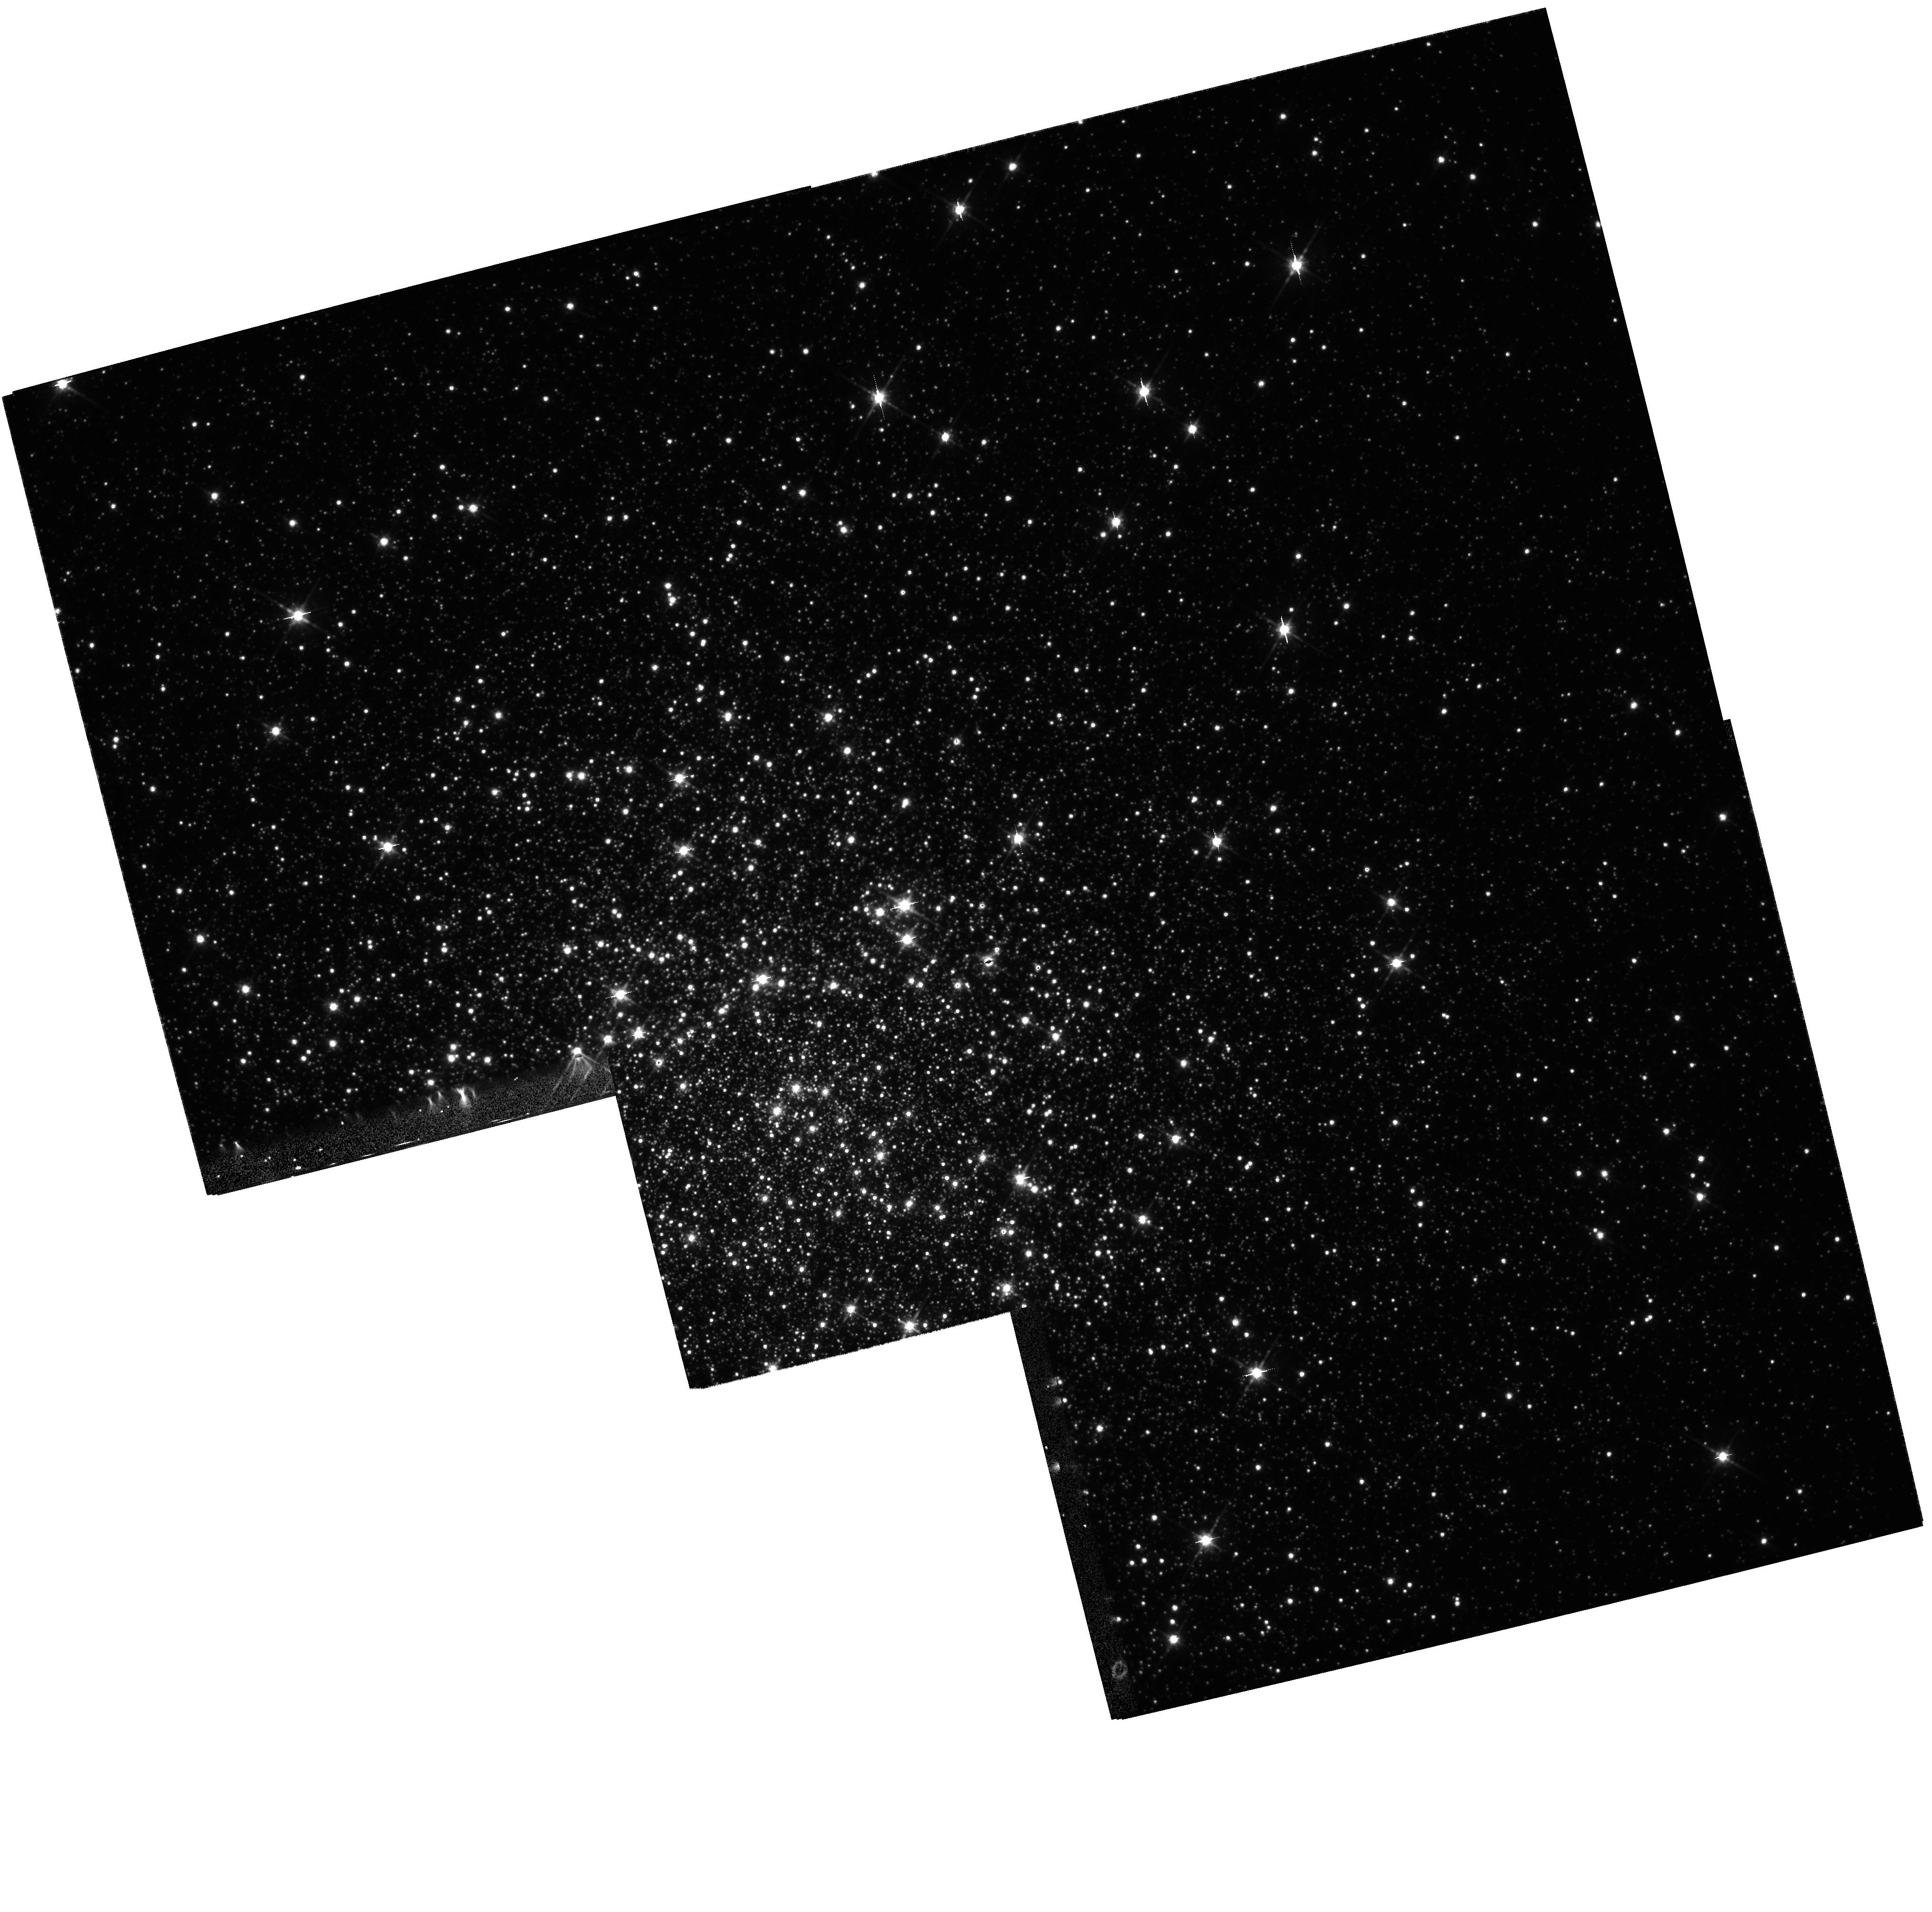
Target: MULTIPLE
Instrument: WFPC2/PC
Filter: F814W
Exposure: 13 min
Observation ID: hst_6805_01_wfpc2_pc_f814w_u4r001

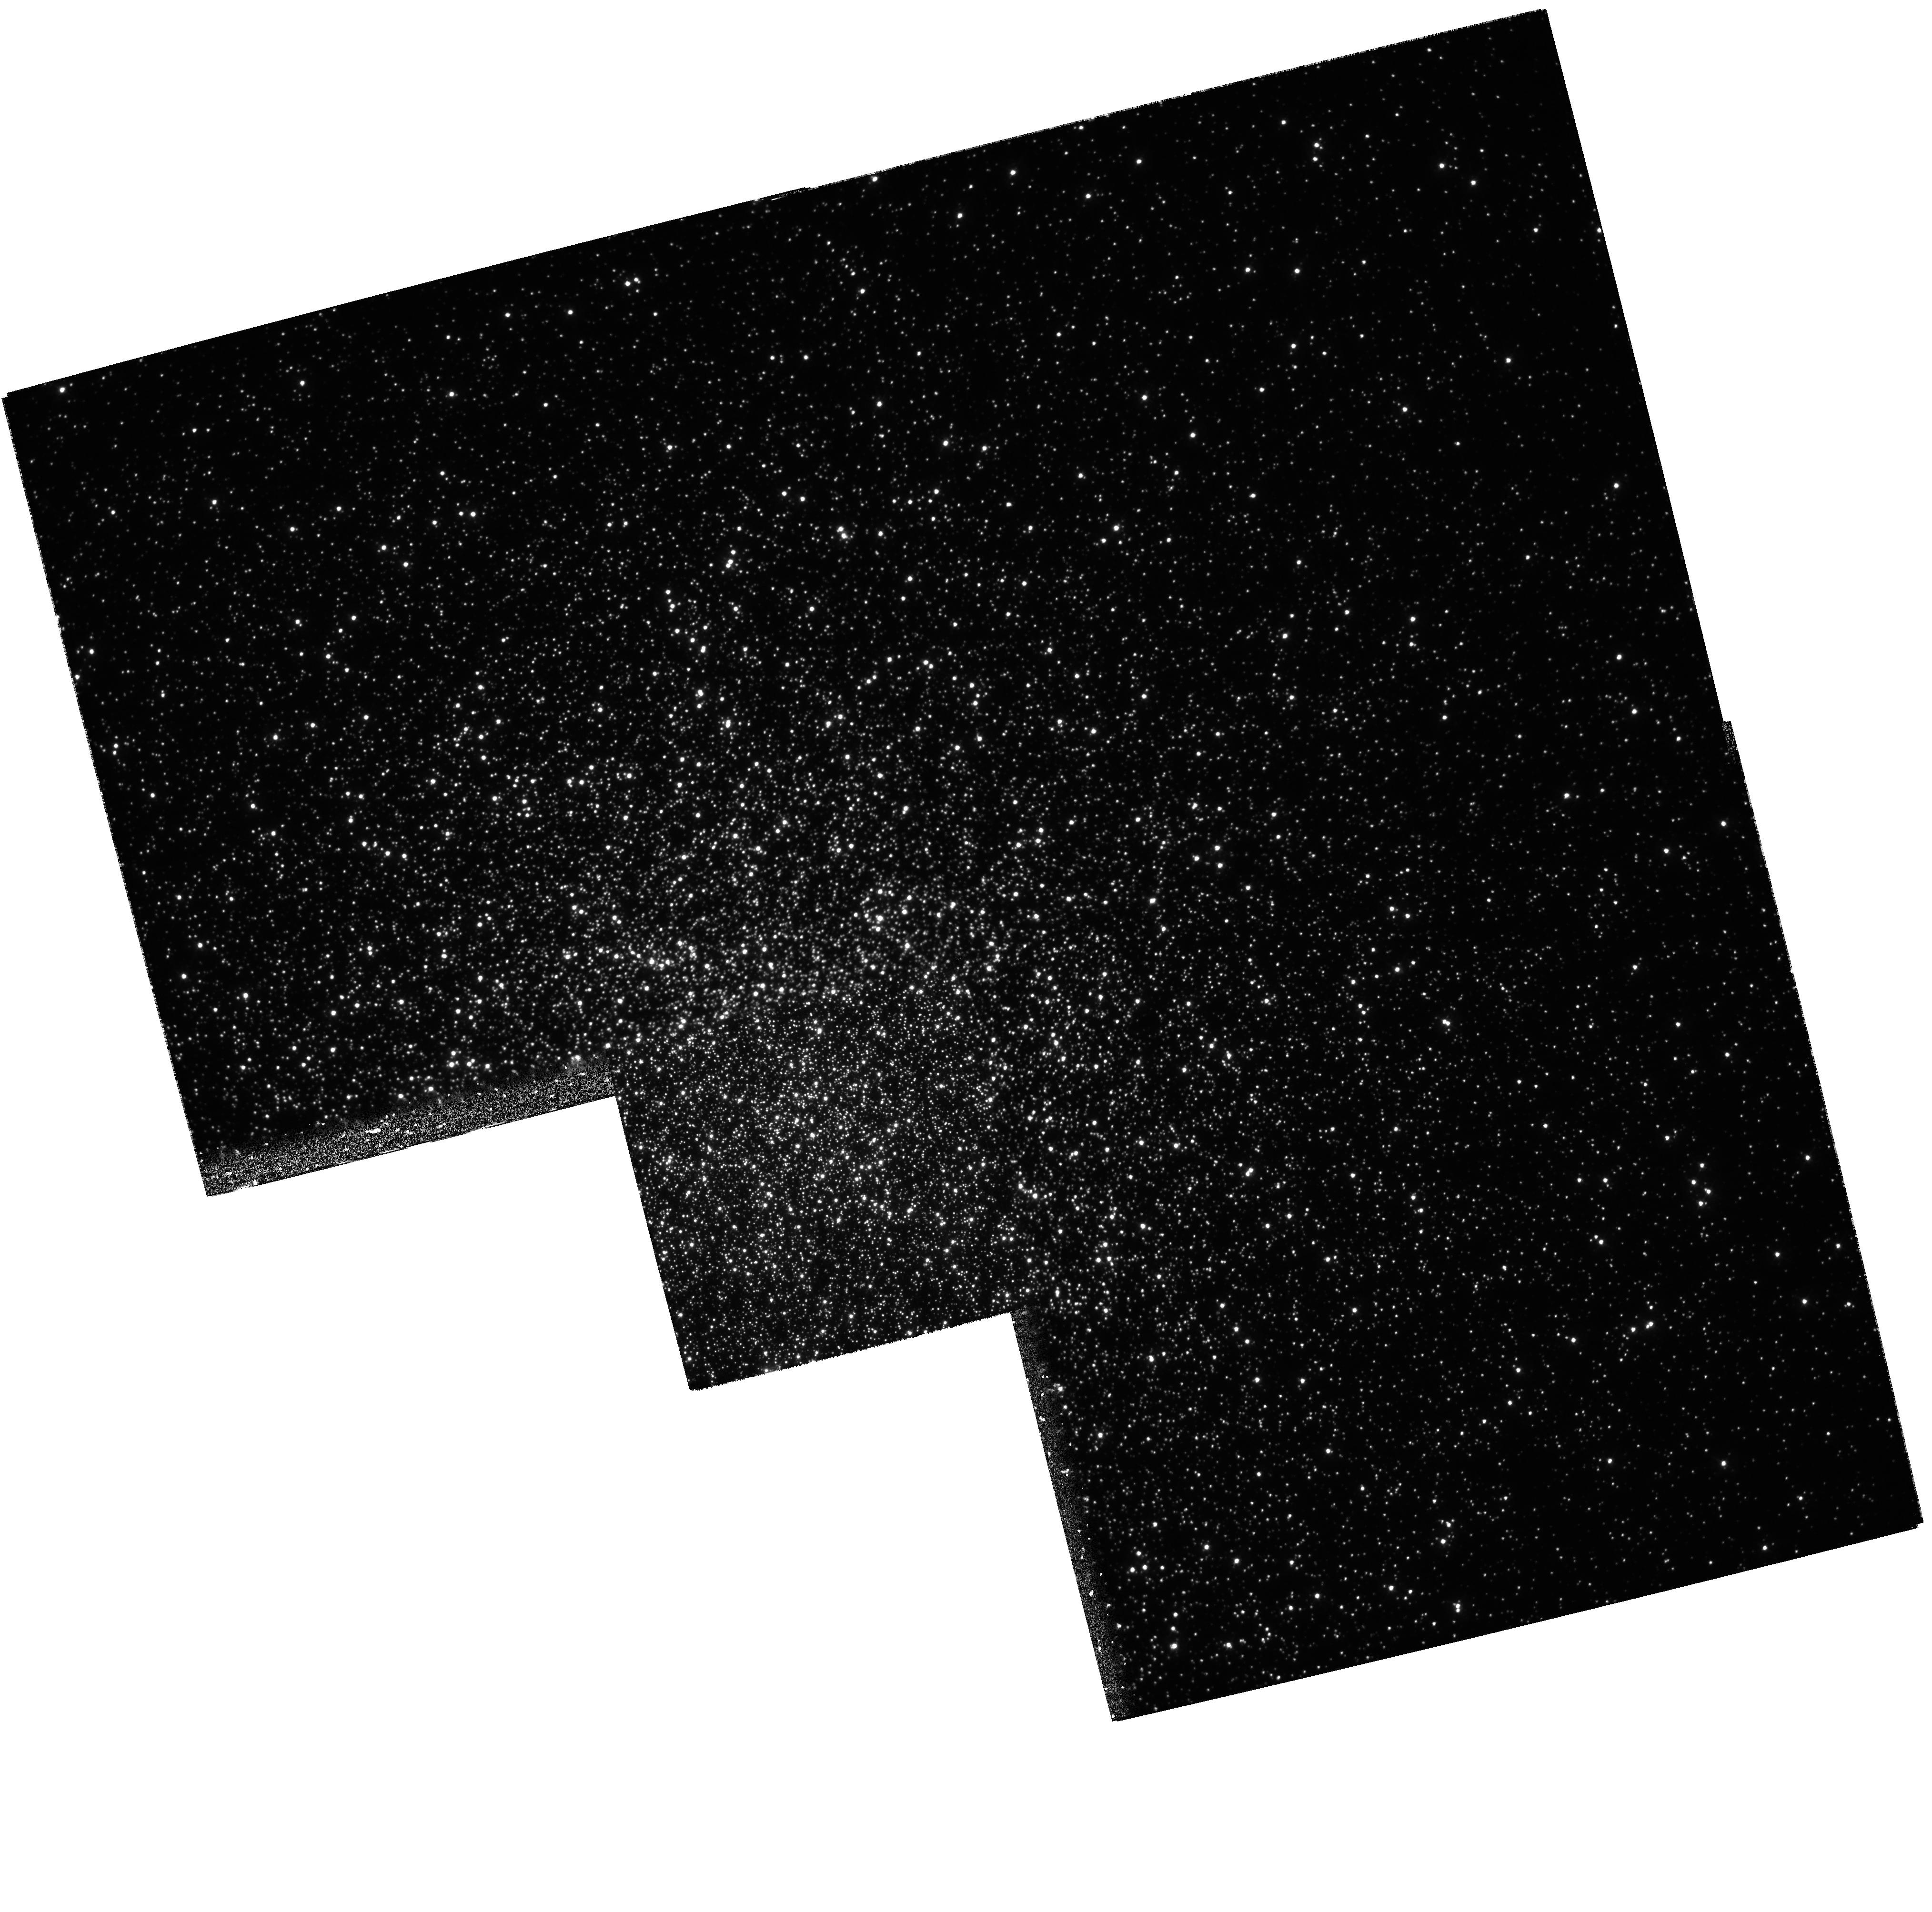
Target: MULTIPLE
Instrument: WFPC2/PC
Filter: F336W
Exposure: 1.3 h
Observation ID: hst_6805_03_wfpc2_pc_f336w_u4r003

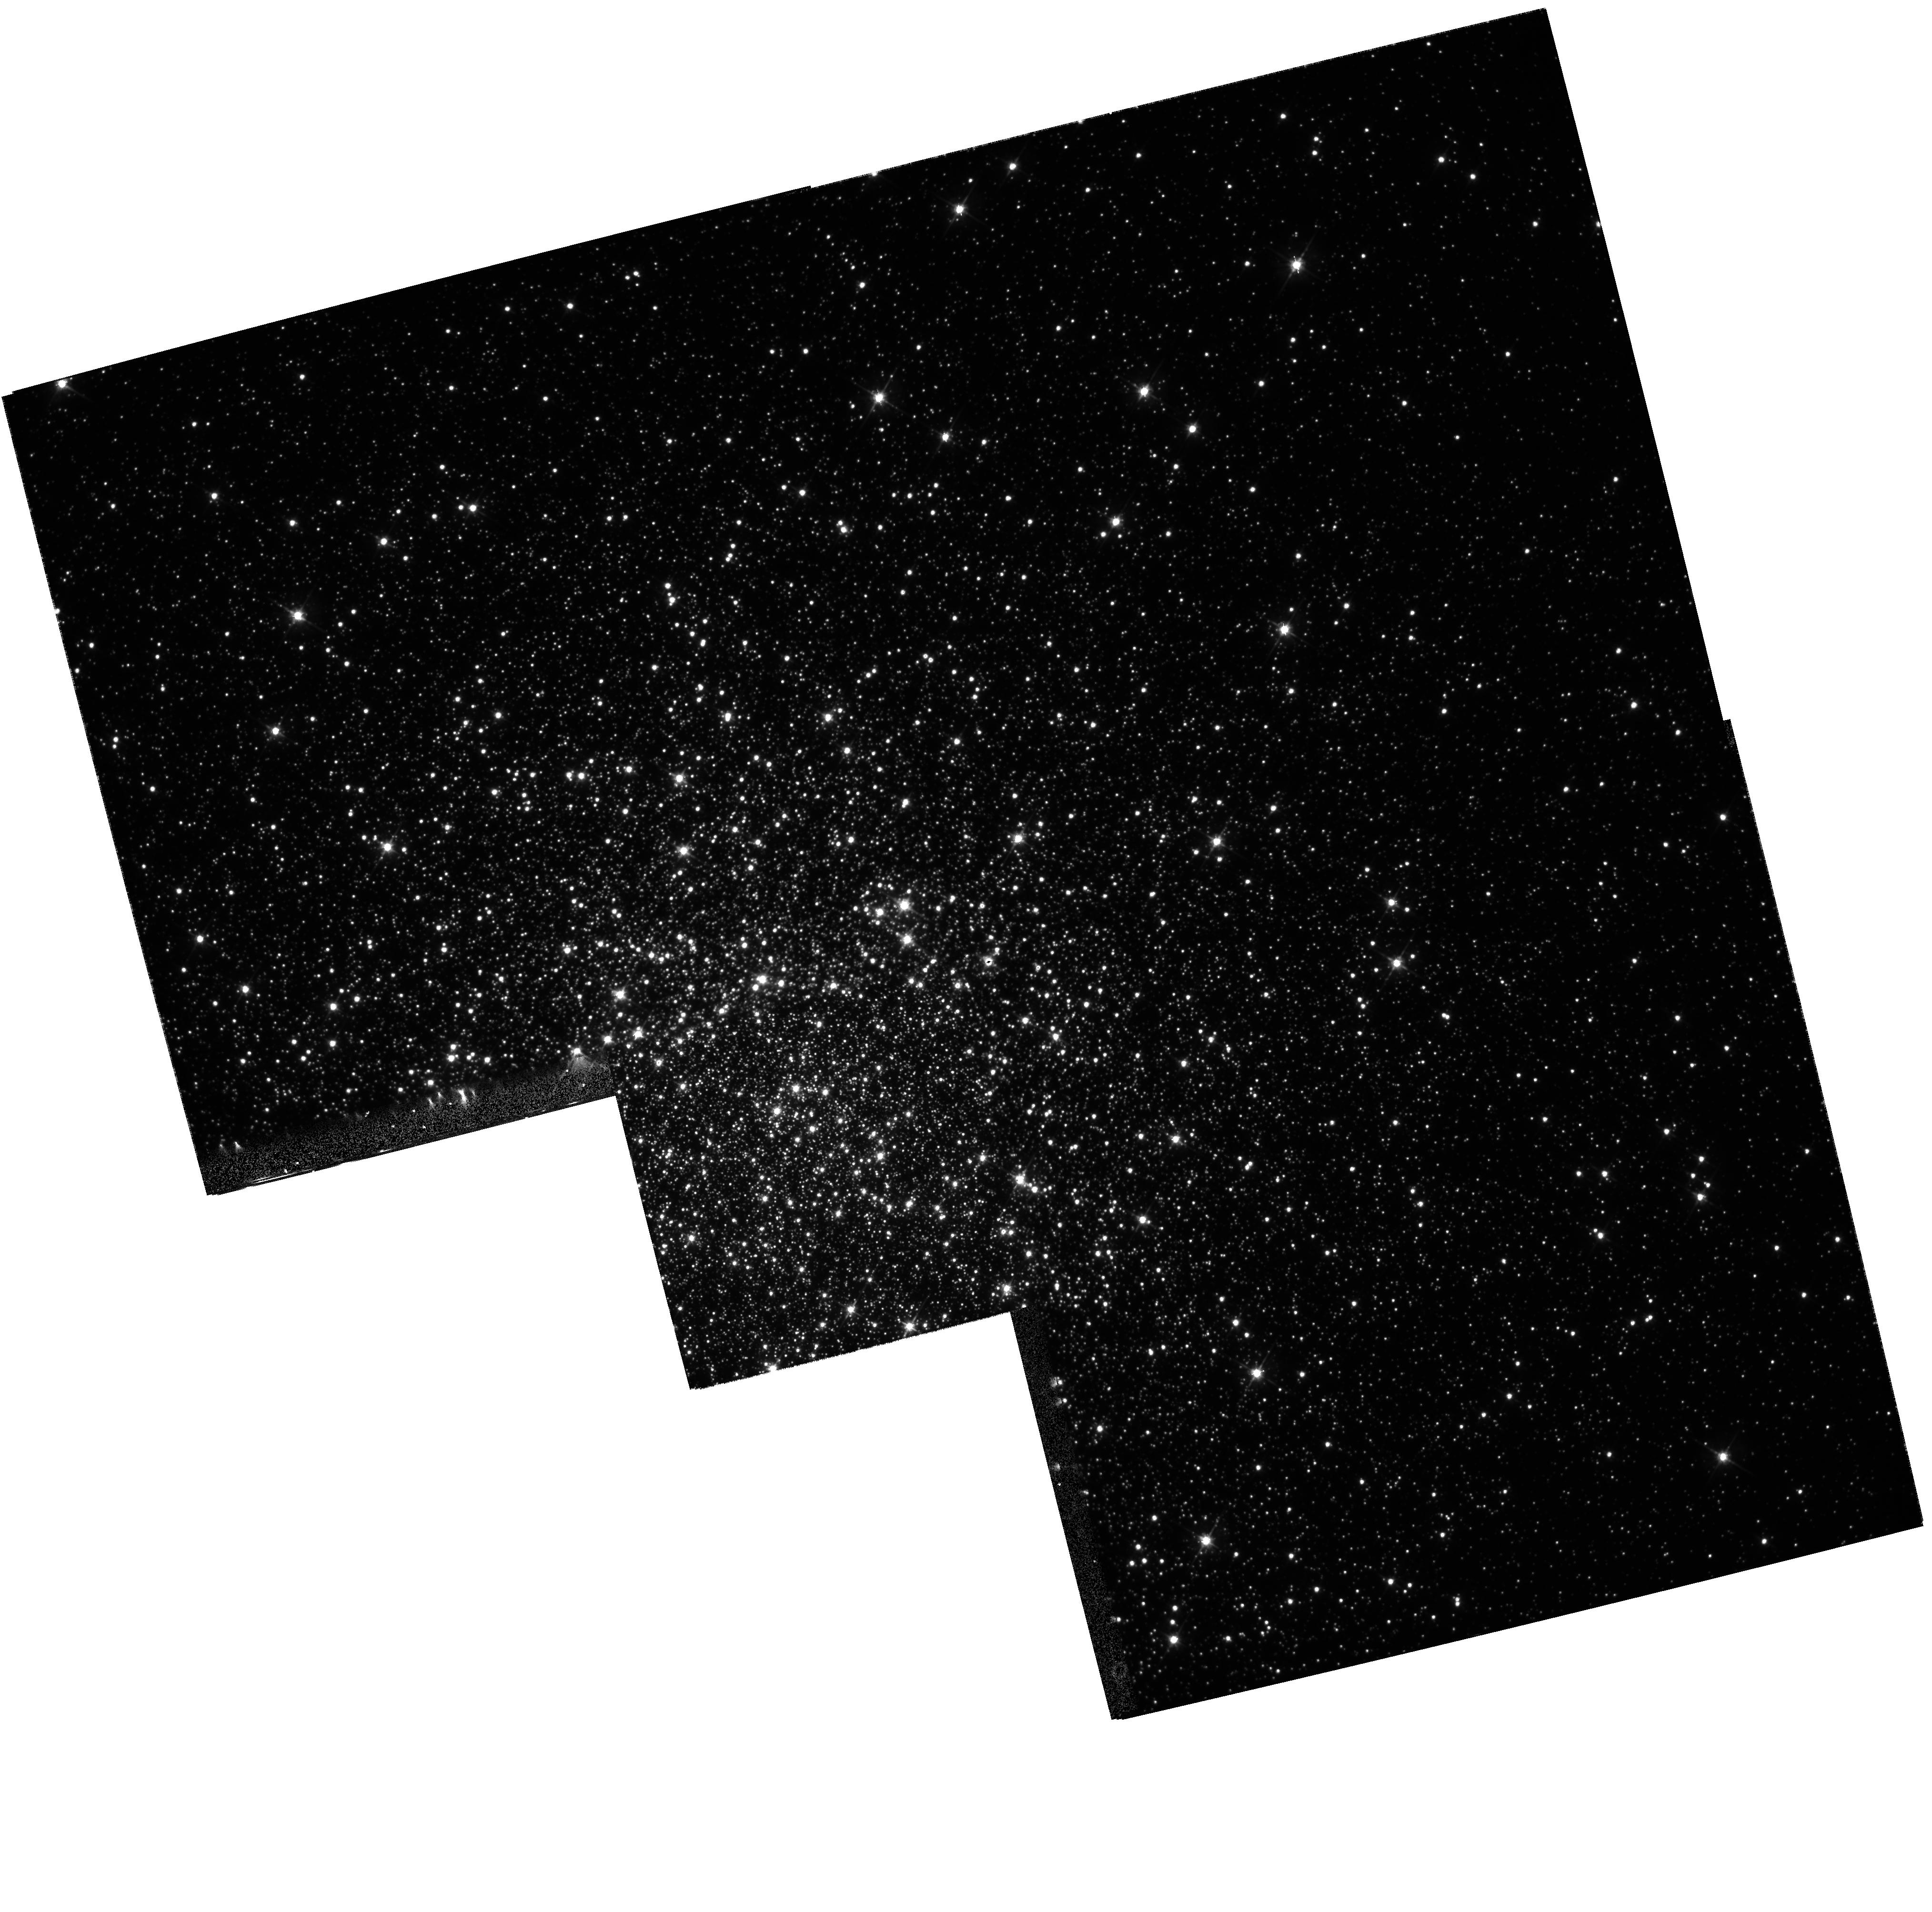
Target: MULTIPLE
Instrument: WFPC2/PC
Filter: F555W
Exposure: 10 min
Observation ID: hst_6805_01_wfpc2_pc_f555w_u4r001

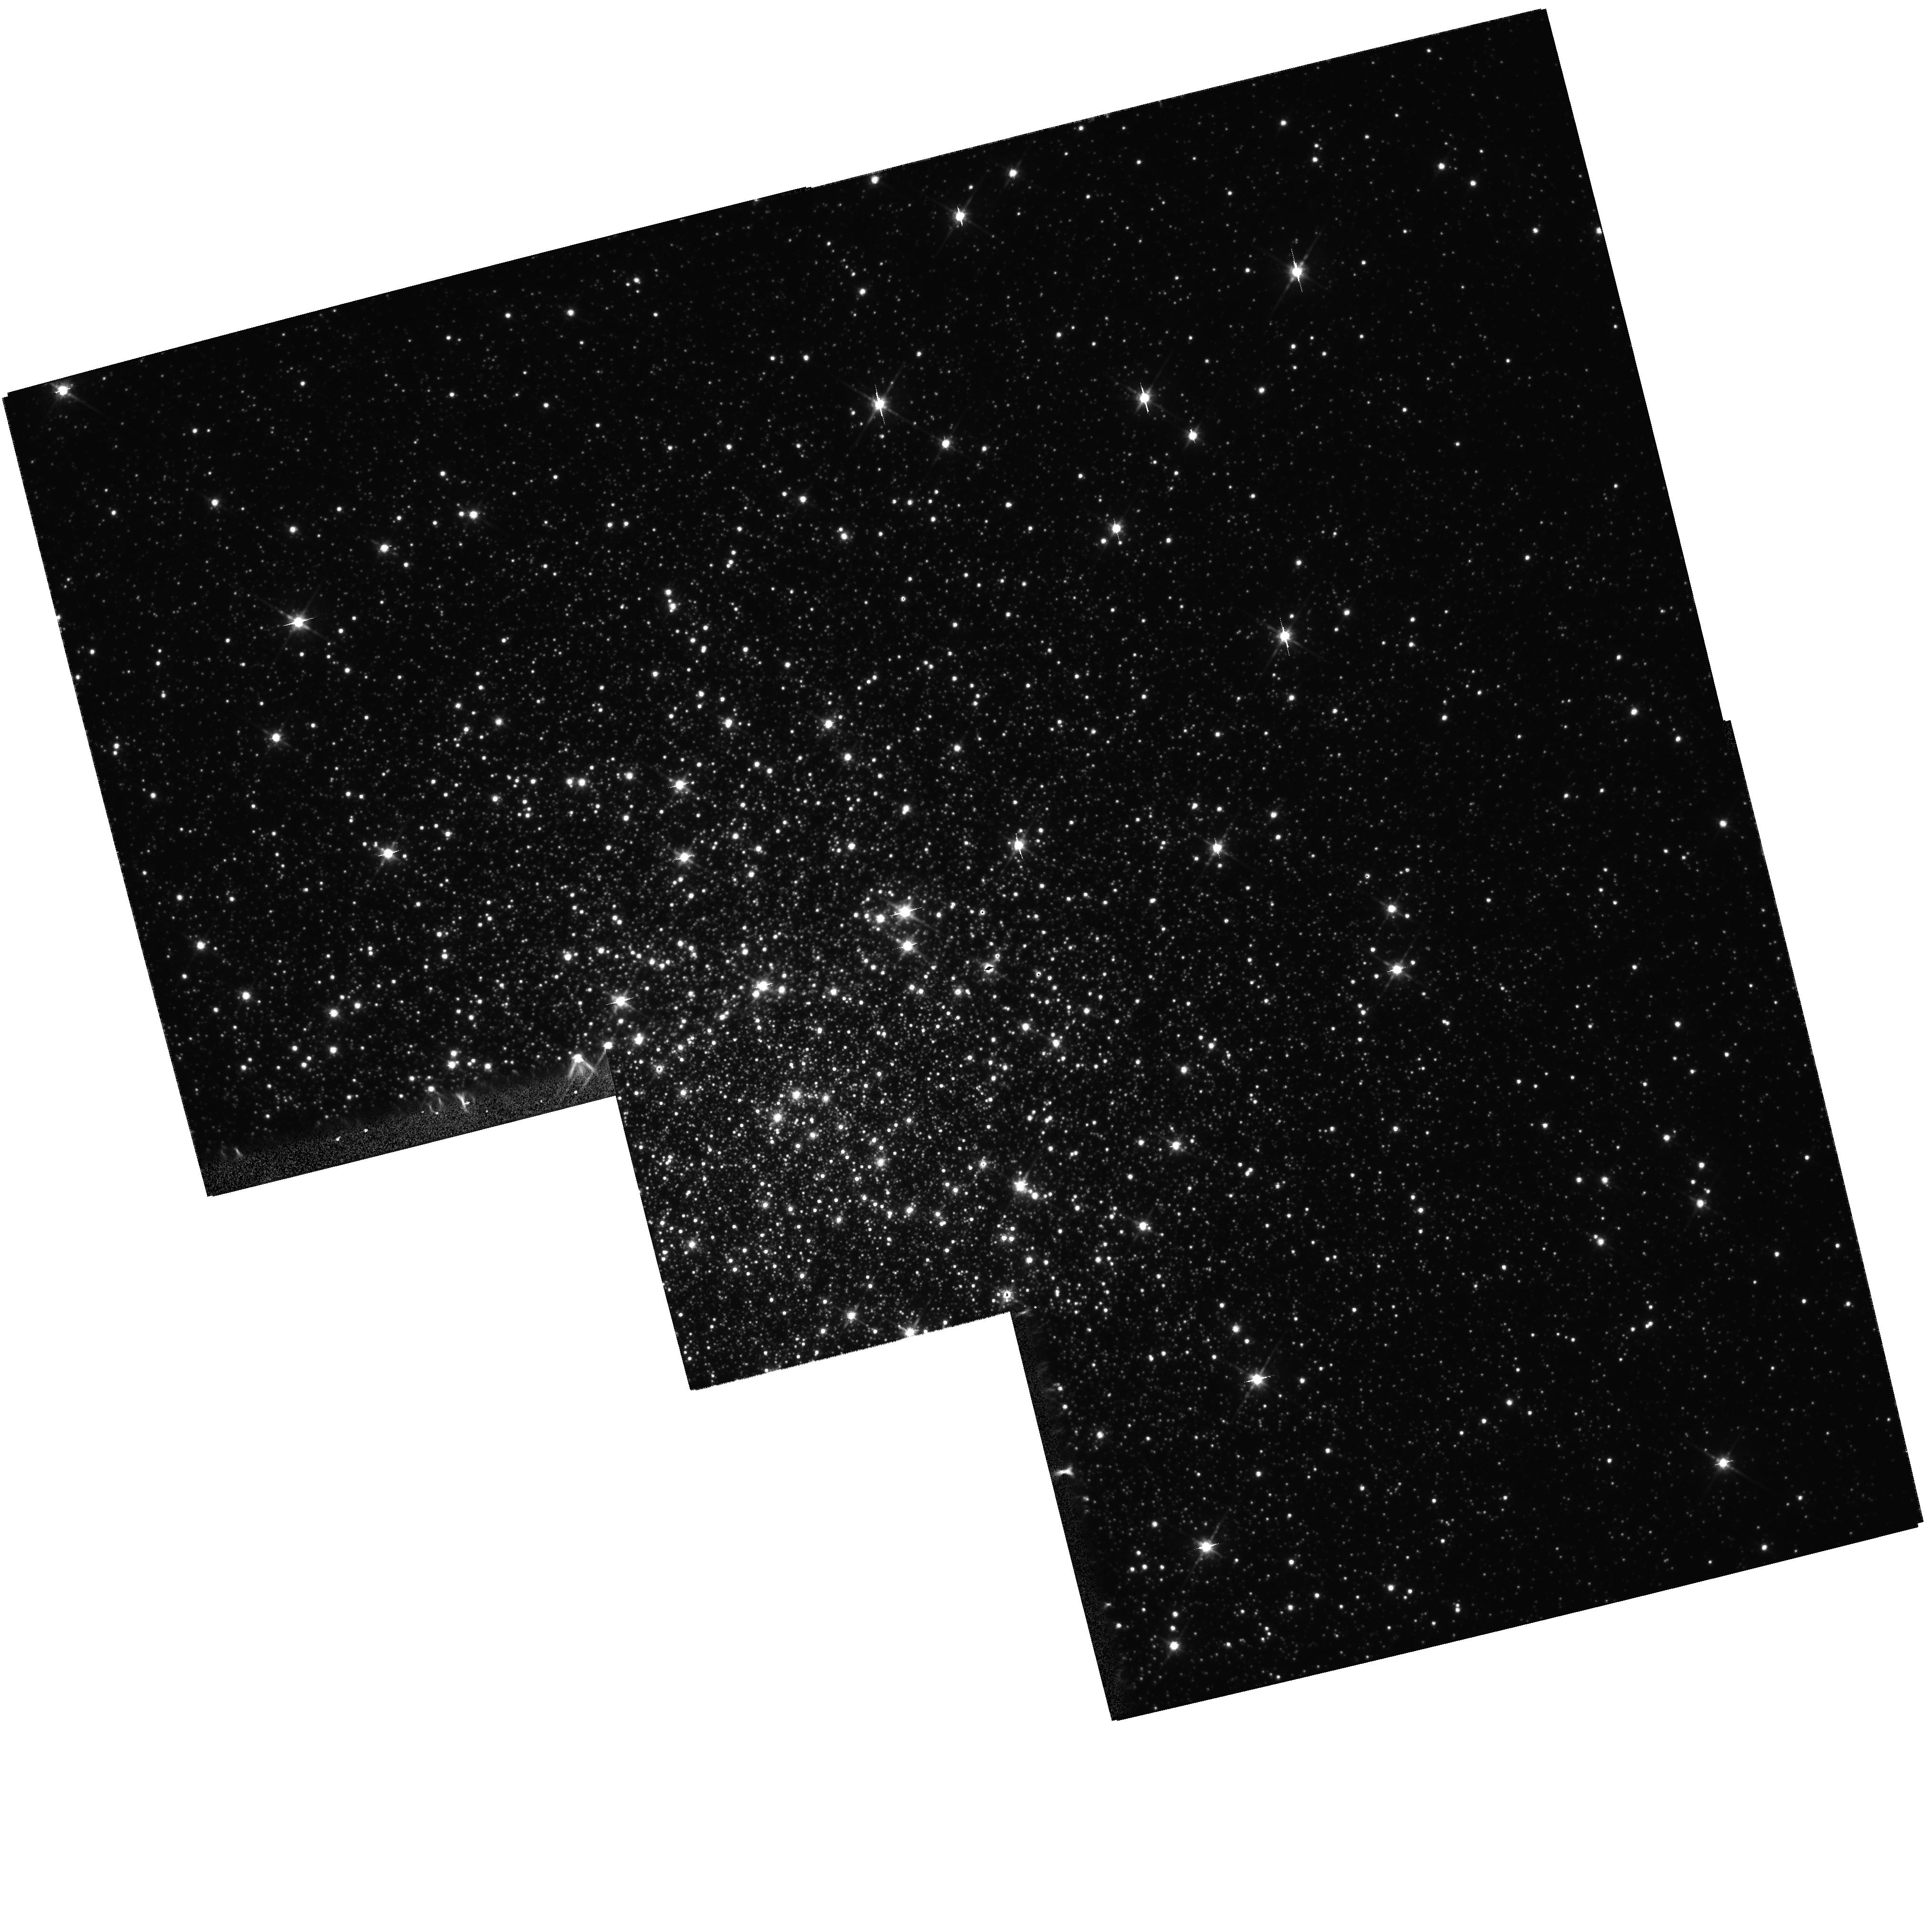
Target: MULTIPLE
Instrument: WFPC2/PC
Filter: F814W
Exposure: 13 min
Observation ID: hst_6805_03_wfpc2_pc_f814w_u4r003

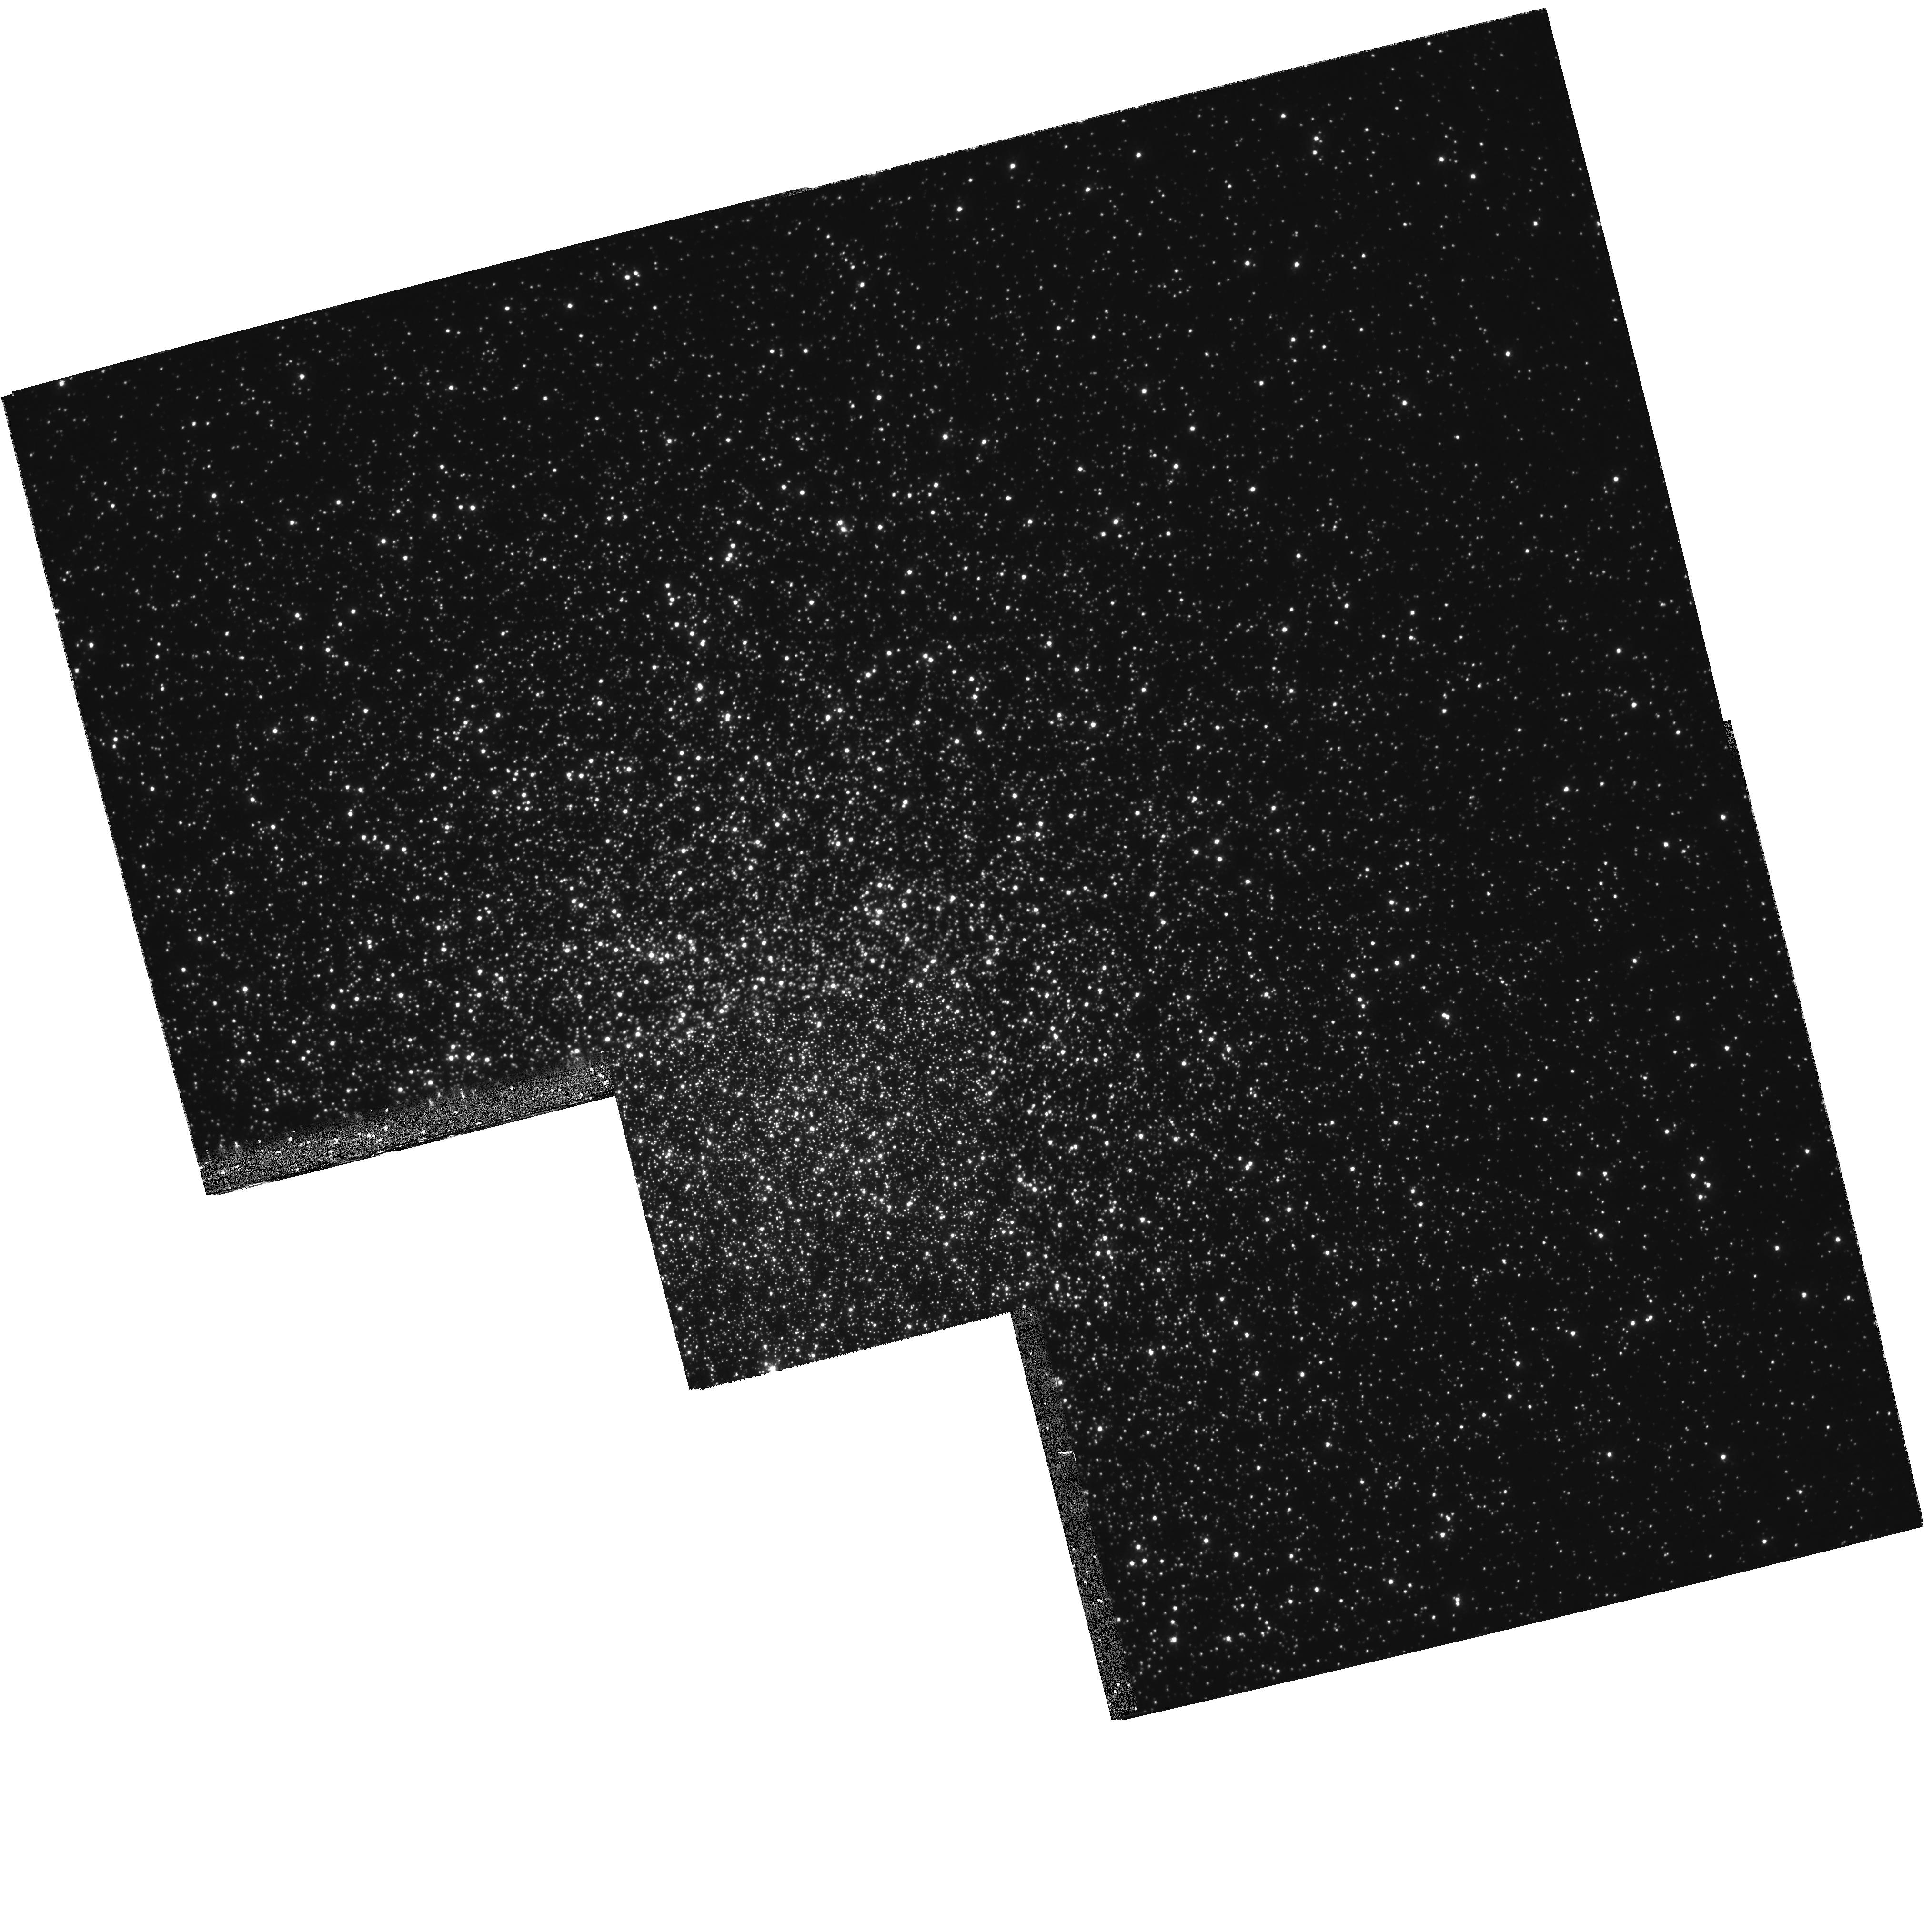
Target: MULTIPLE
Instrument: WFPC2/PC
Filter: F336W
Exposure: 1.3 h
Observation ID: hst_6805_01_wfpc2_pc_f336w_u4r001

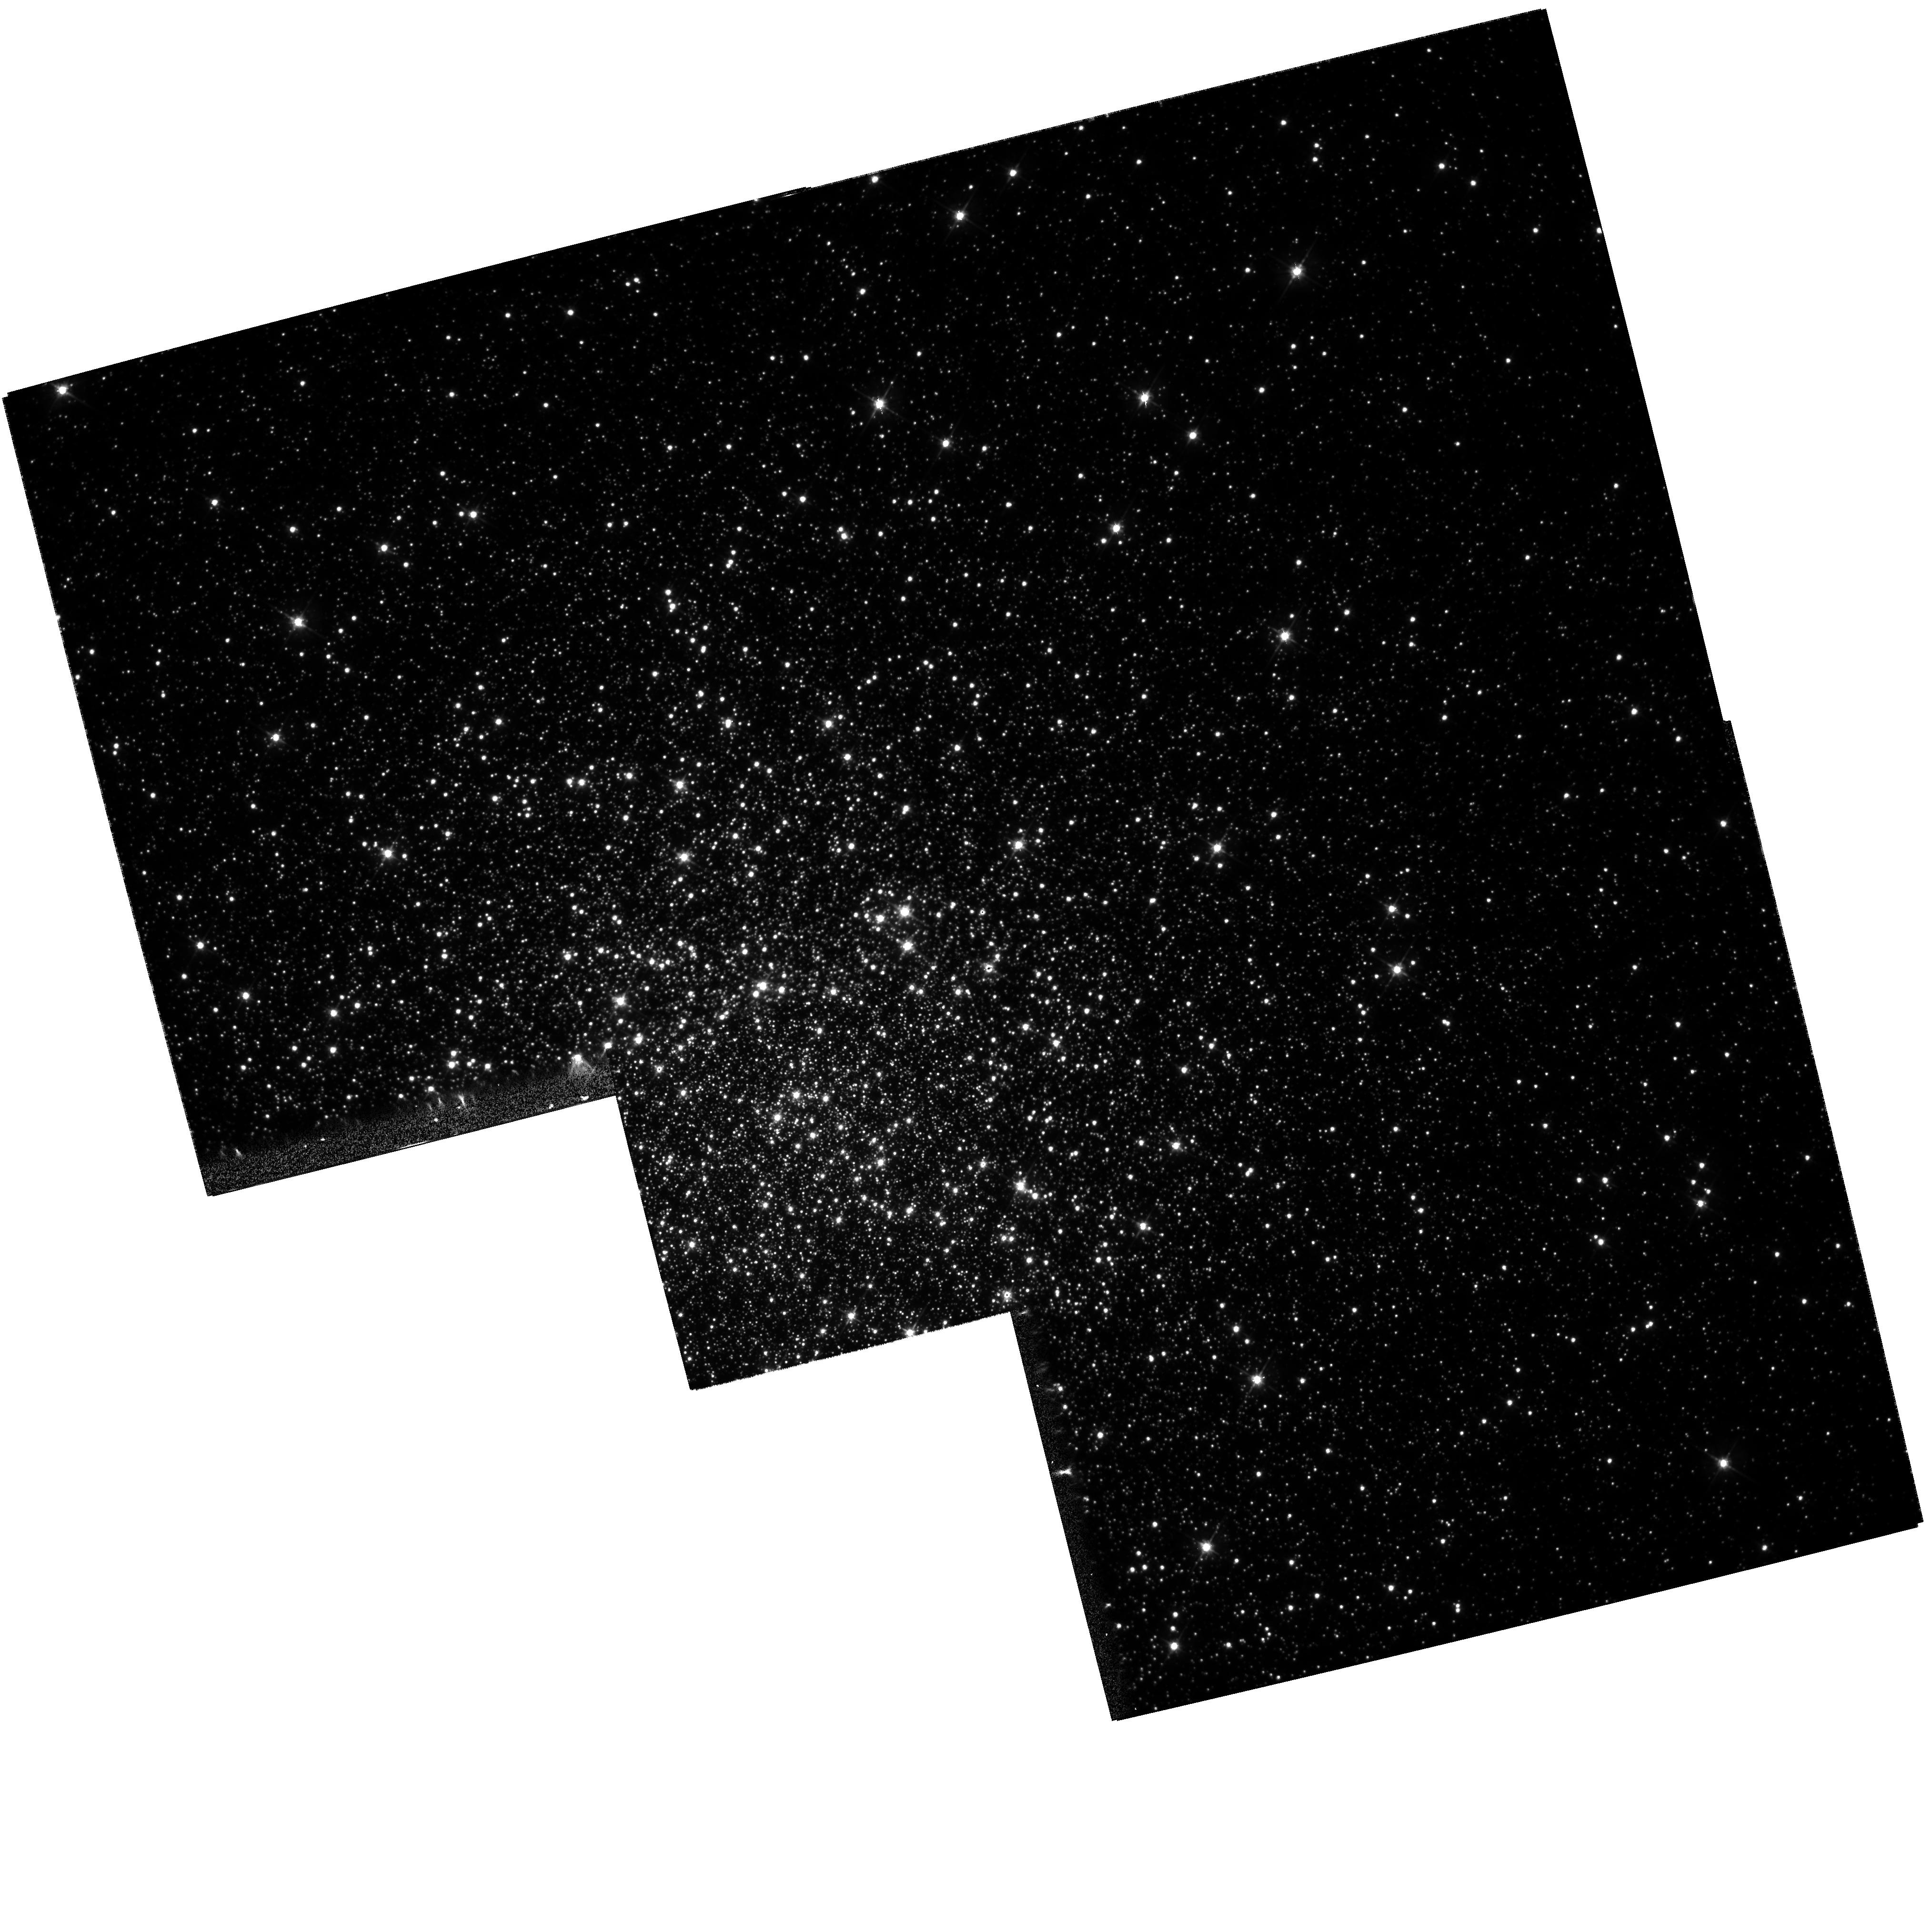
Target: MULTIPLE
Instrument: WFPC2/PC
Filter: F555W
Exposure: 11 min
Observation ID: hst_6805_03_wfpc2_pc_f555w_u4r003

A Detailed Study of the Blue Stragglers in the Core of M3 (PI: Bailyn, Charles David)

We propose to observe the core of M3 for 8 orbits spaced over a time of 24 hours with the WFPC2 camera and F336W, F555W, and F814W filters. We intend to study the blue straggler sequence with the resulting high precision color-magnitude and color-color diagrams. We will also seach for variability among the blue stragglers and upper main sequence stars, and search for a binary star sequence to the red of the main sequence. These data, combined with a similar data set to be obtained with the WIYN telescope from the outer regions of the clusters, should answer crucial questions about the unusual blue straggler sequence and the stellar dynamics of M3.